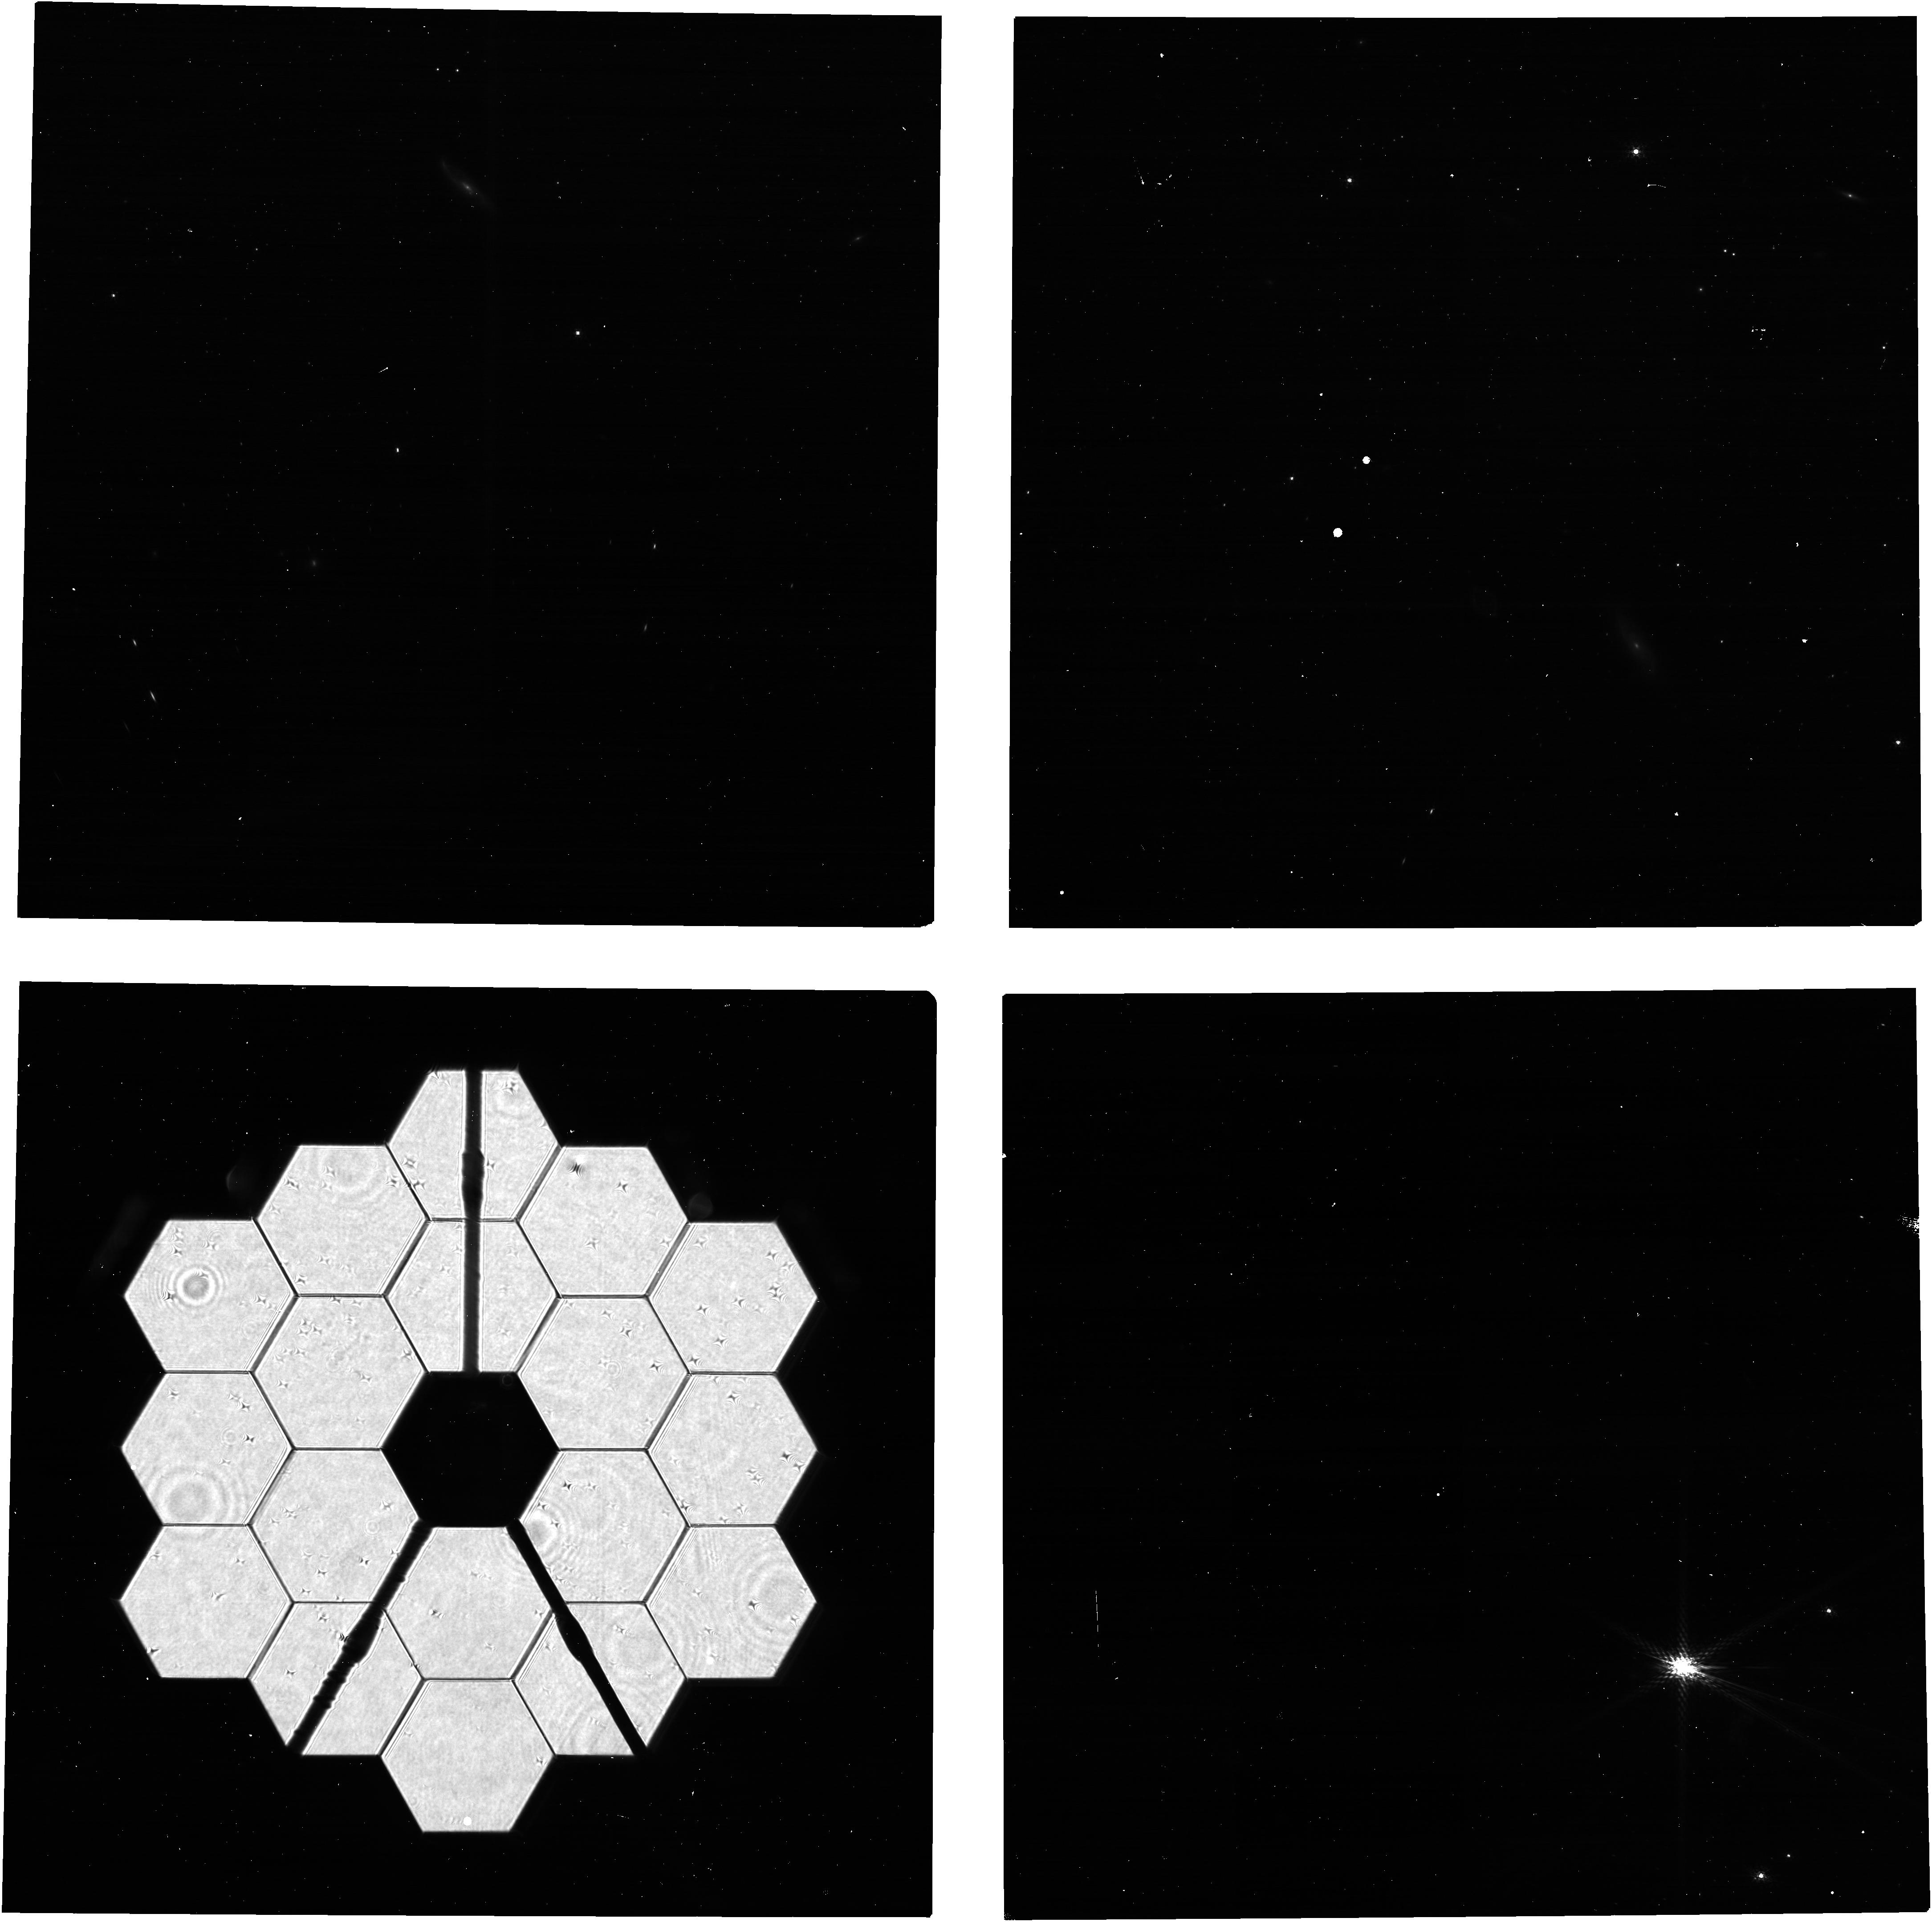
Target: 2MASS-05562621-6359103. Instrument: NIRCAM. Filter: F210M. Exposure: 5 min. Observation ID: jw12642-o001_t001_nircam_clear-f210m

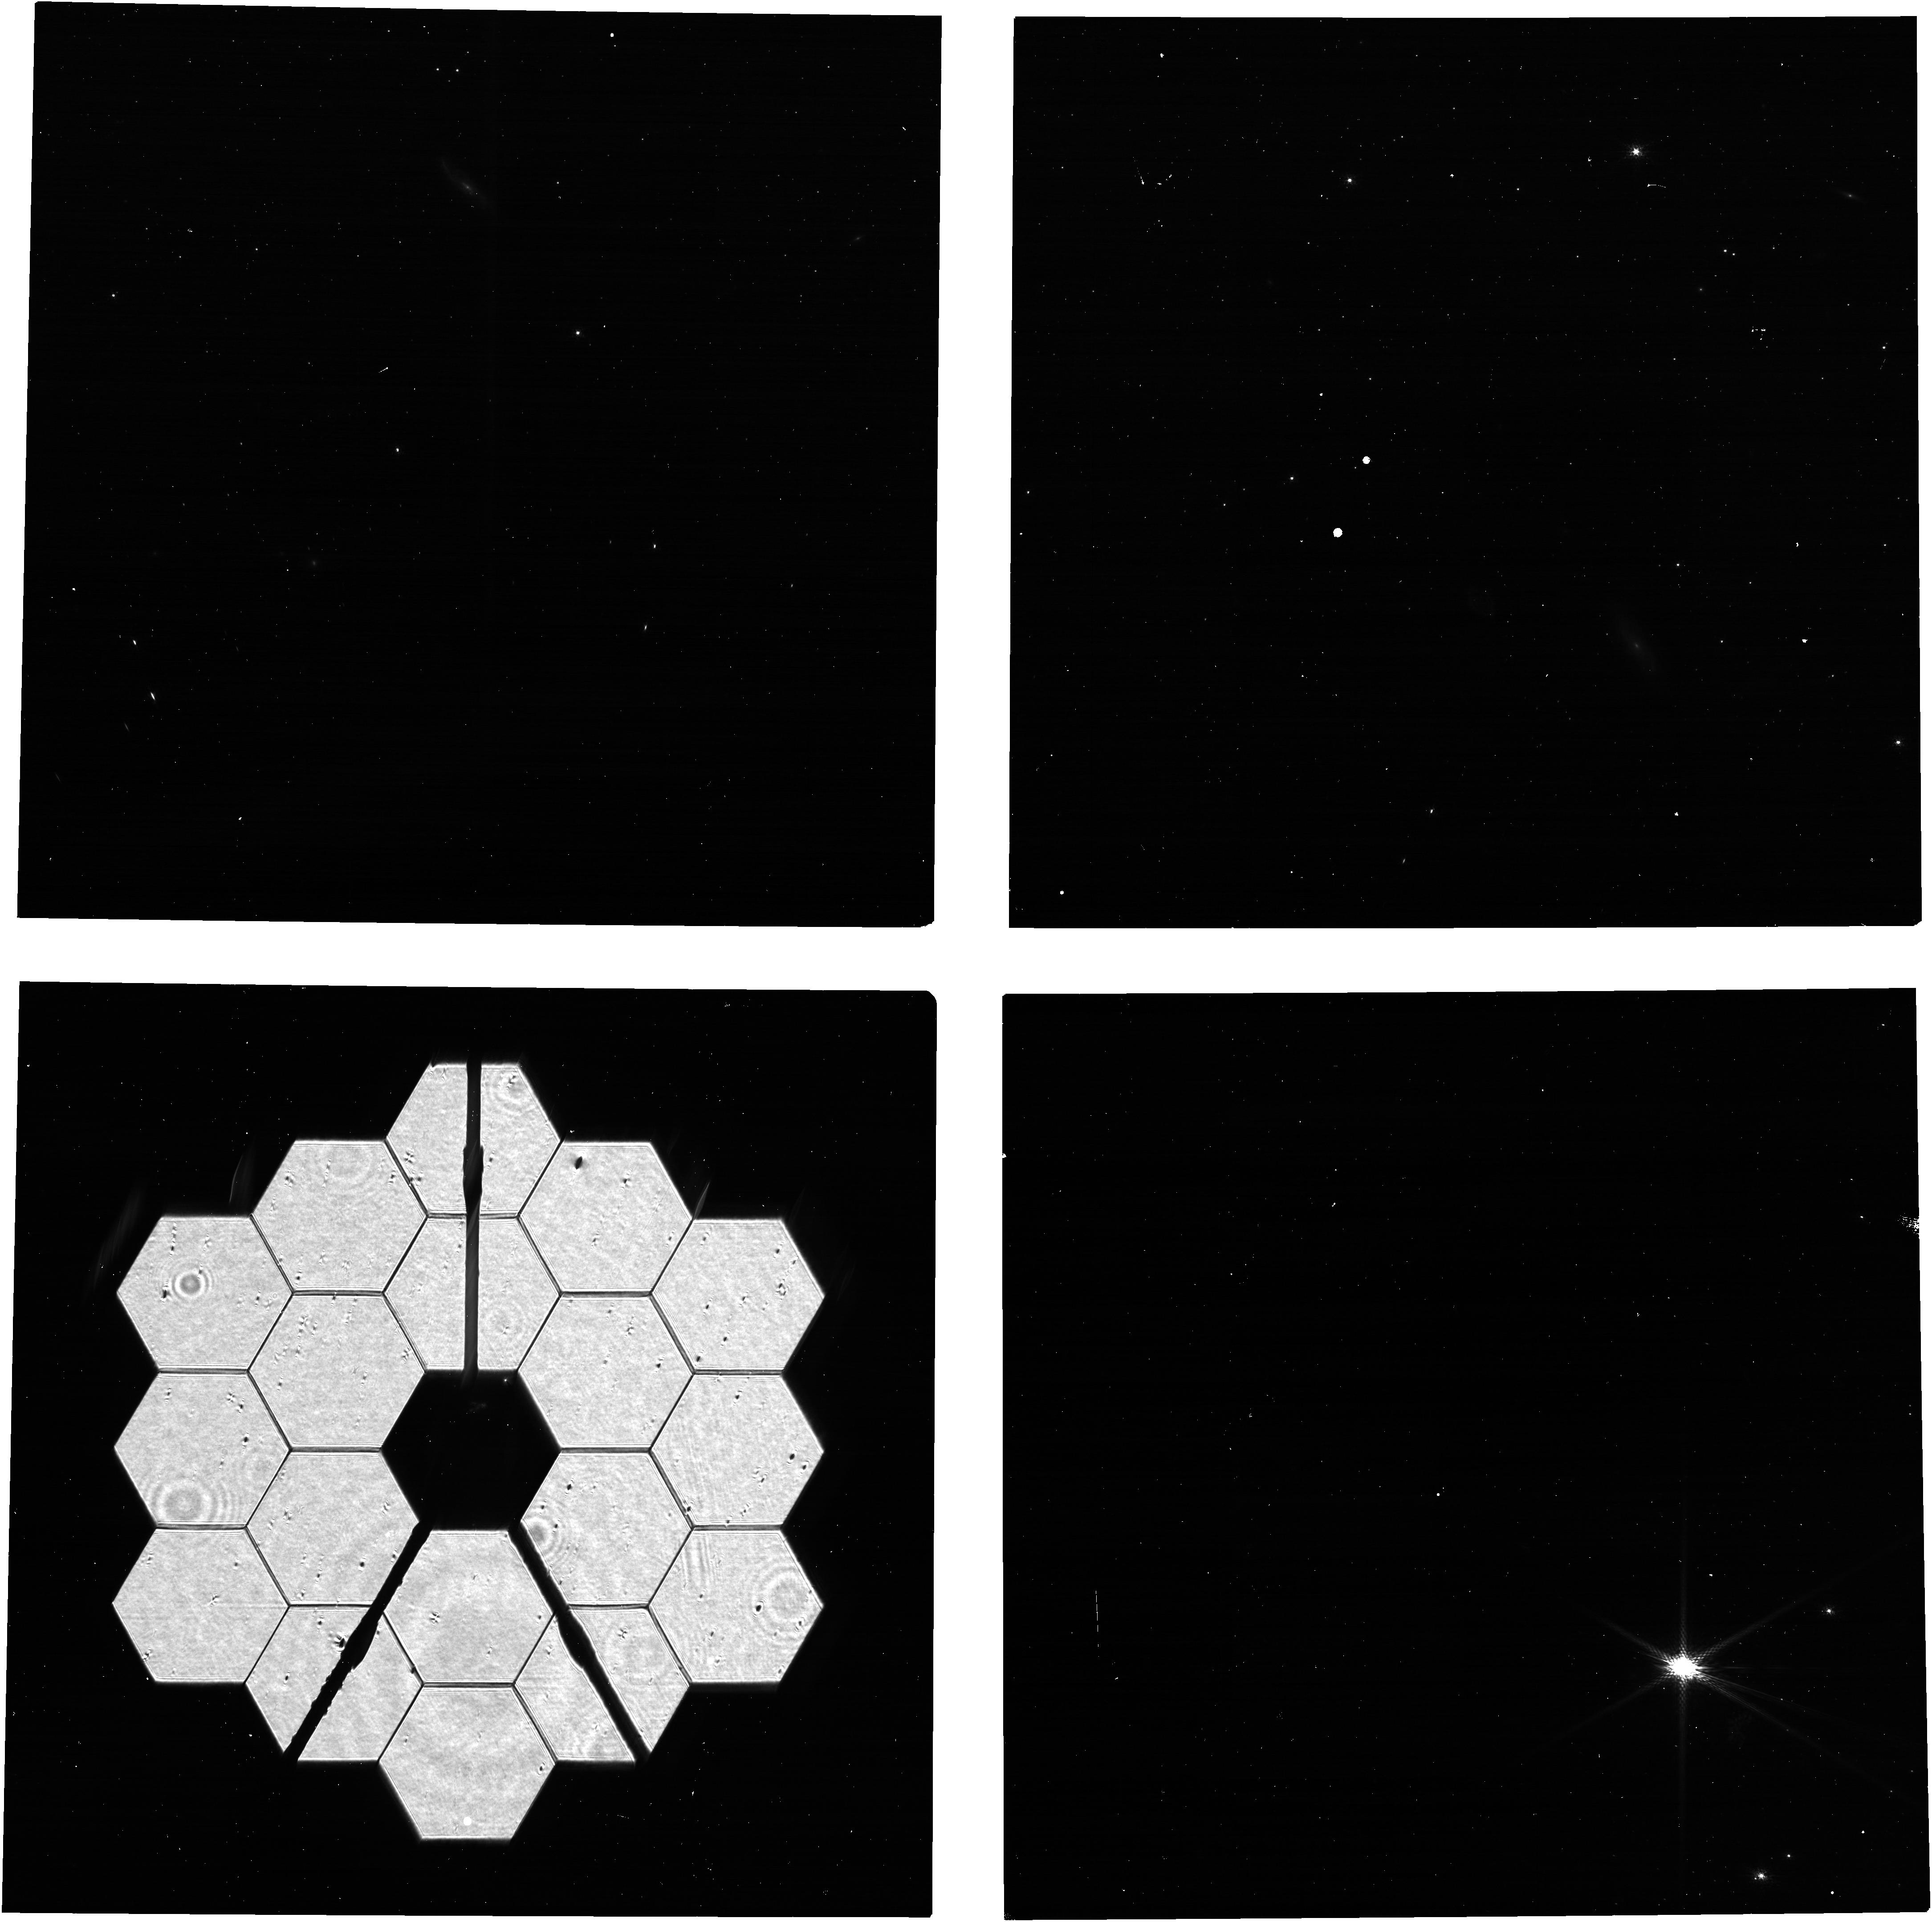
Target: 2MASS-05562621-6359103. Instrument: NIRCAM. Filter: F140M. Exposure: 5 min. Observation ID: jw12642-o001_t001_nircam_clear-f140m

NIRCam PIL Images for Monitoring the Primary Mirror (PI: Beck, Tracy)

Quarterly NIRCam PIL images are requested to monitor the state of the primary mirror. PIL images will be inspected to identify and characterize features due to micro-meteoroid degradation, both those previously identified in WFE maps from phase retrieval and those for which the damage from individual micro-meteoroid are below the detection threshold in phase retrieval but are readily identifiable in PIL images. The features will be analyzed with detailed physical optical models in an effort to gain further knowledge of the shape and magnitude of the damage, both in WFE and reflectivity, beyond what can be derived from phase retrieval. The goal is to use the results to accumulate statistical knowledge of the distribution of degradation, for the purpose of characterizing and monitoring observatory throughput and WFE and perhaps informing operations in strategies to minimize future degradation.